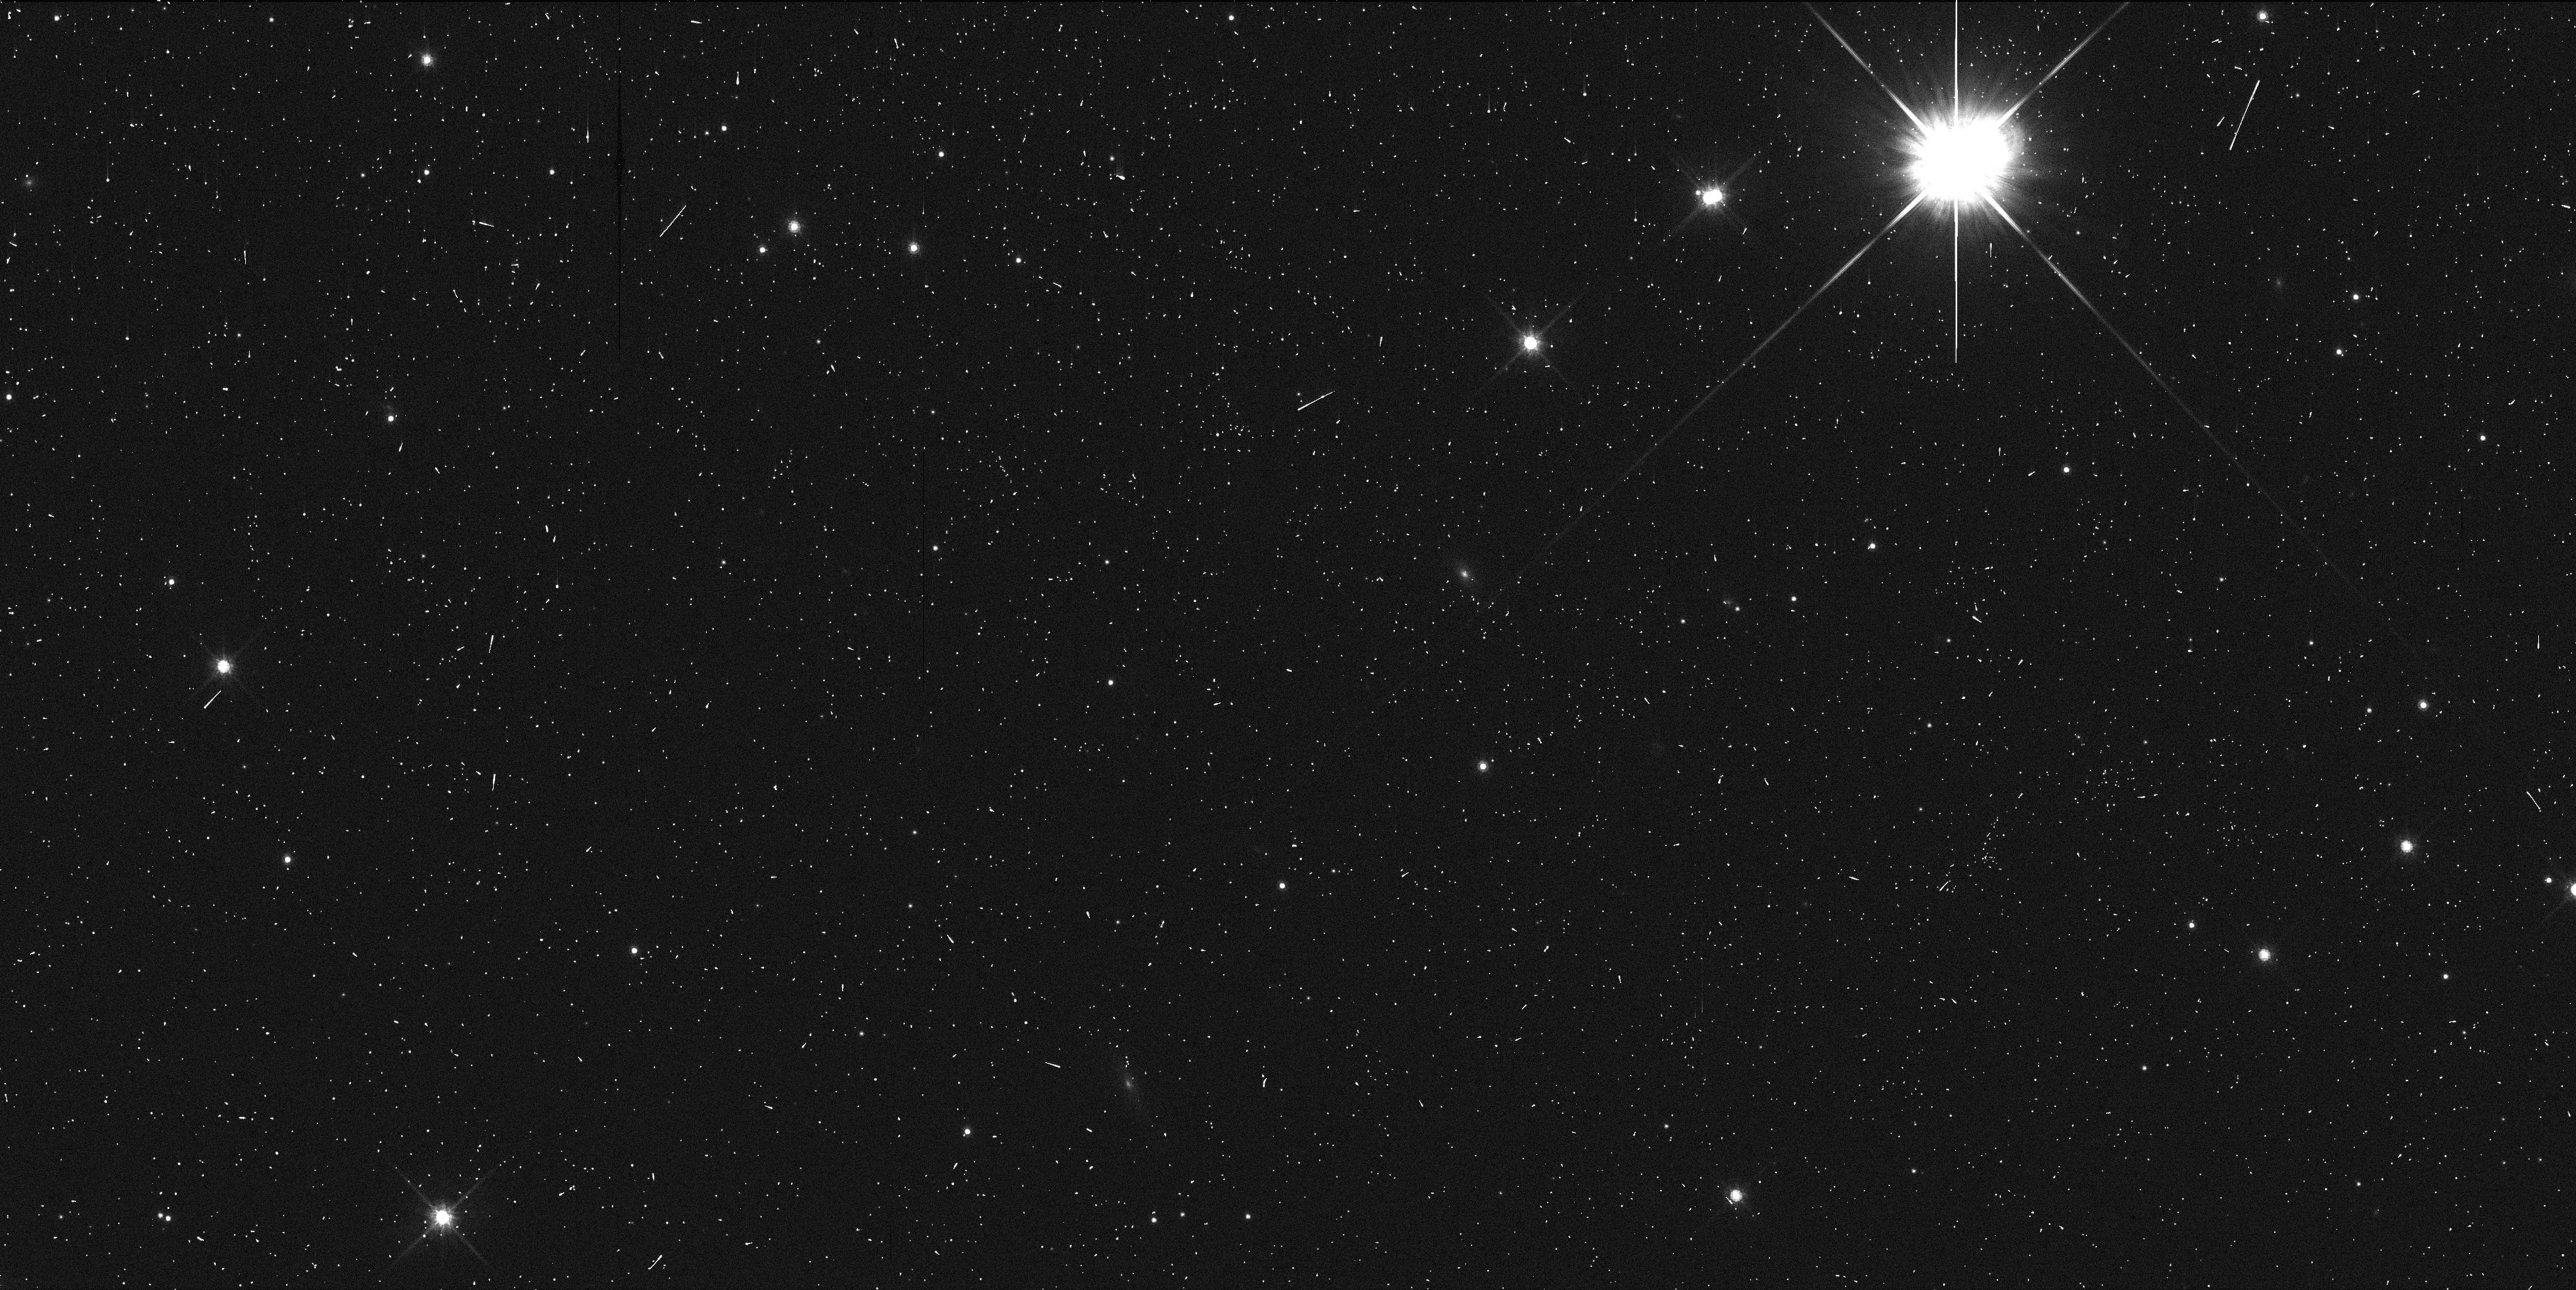
Target: 33340. Instrument: WFC3/UVIS. Filter: F814W. Exposure: 5 min. Observation ID: ibtp38pdq

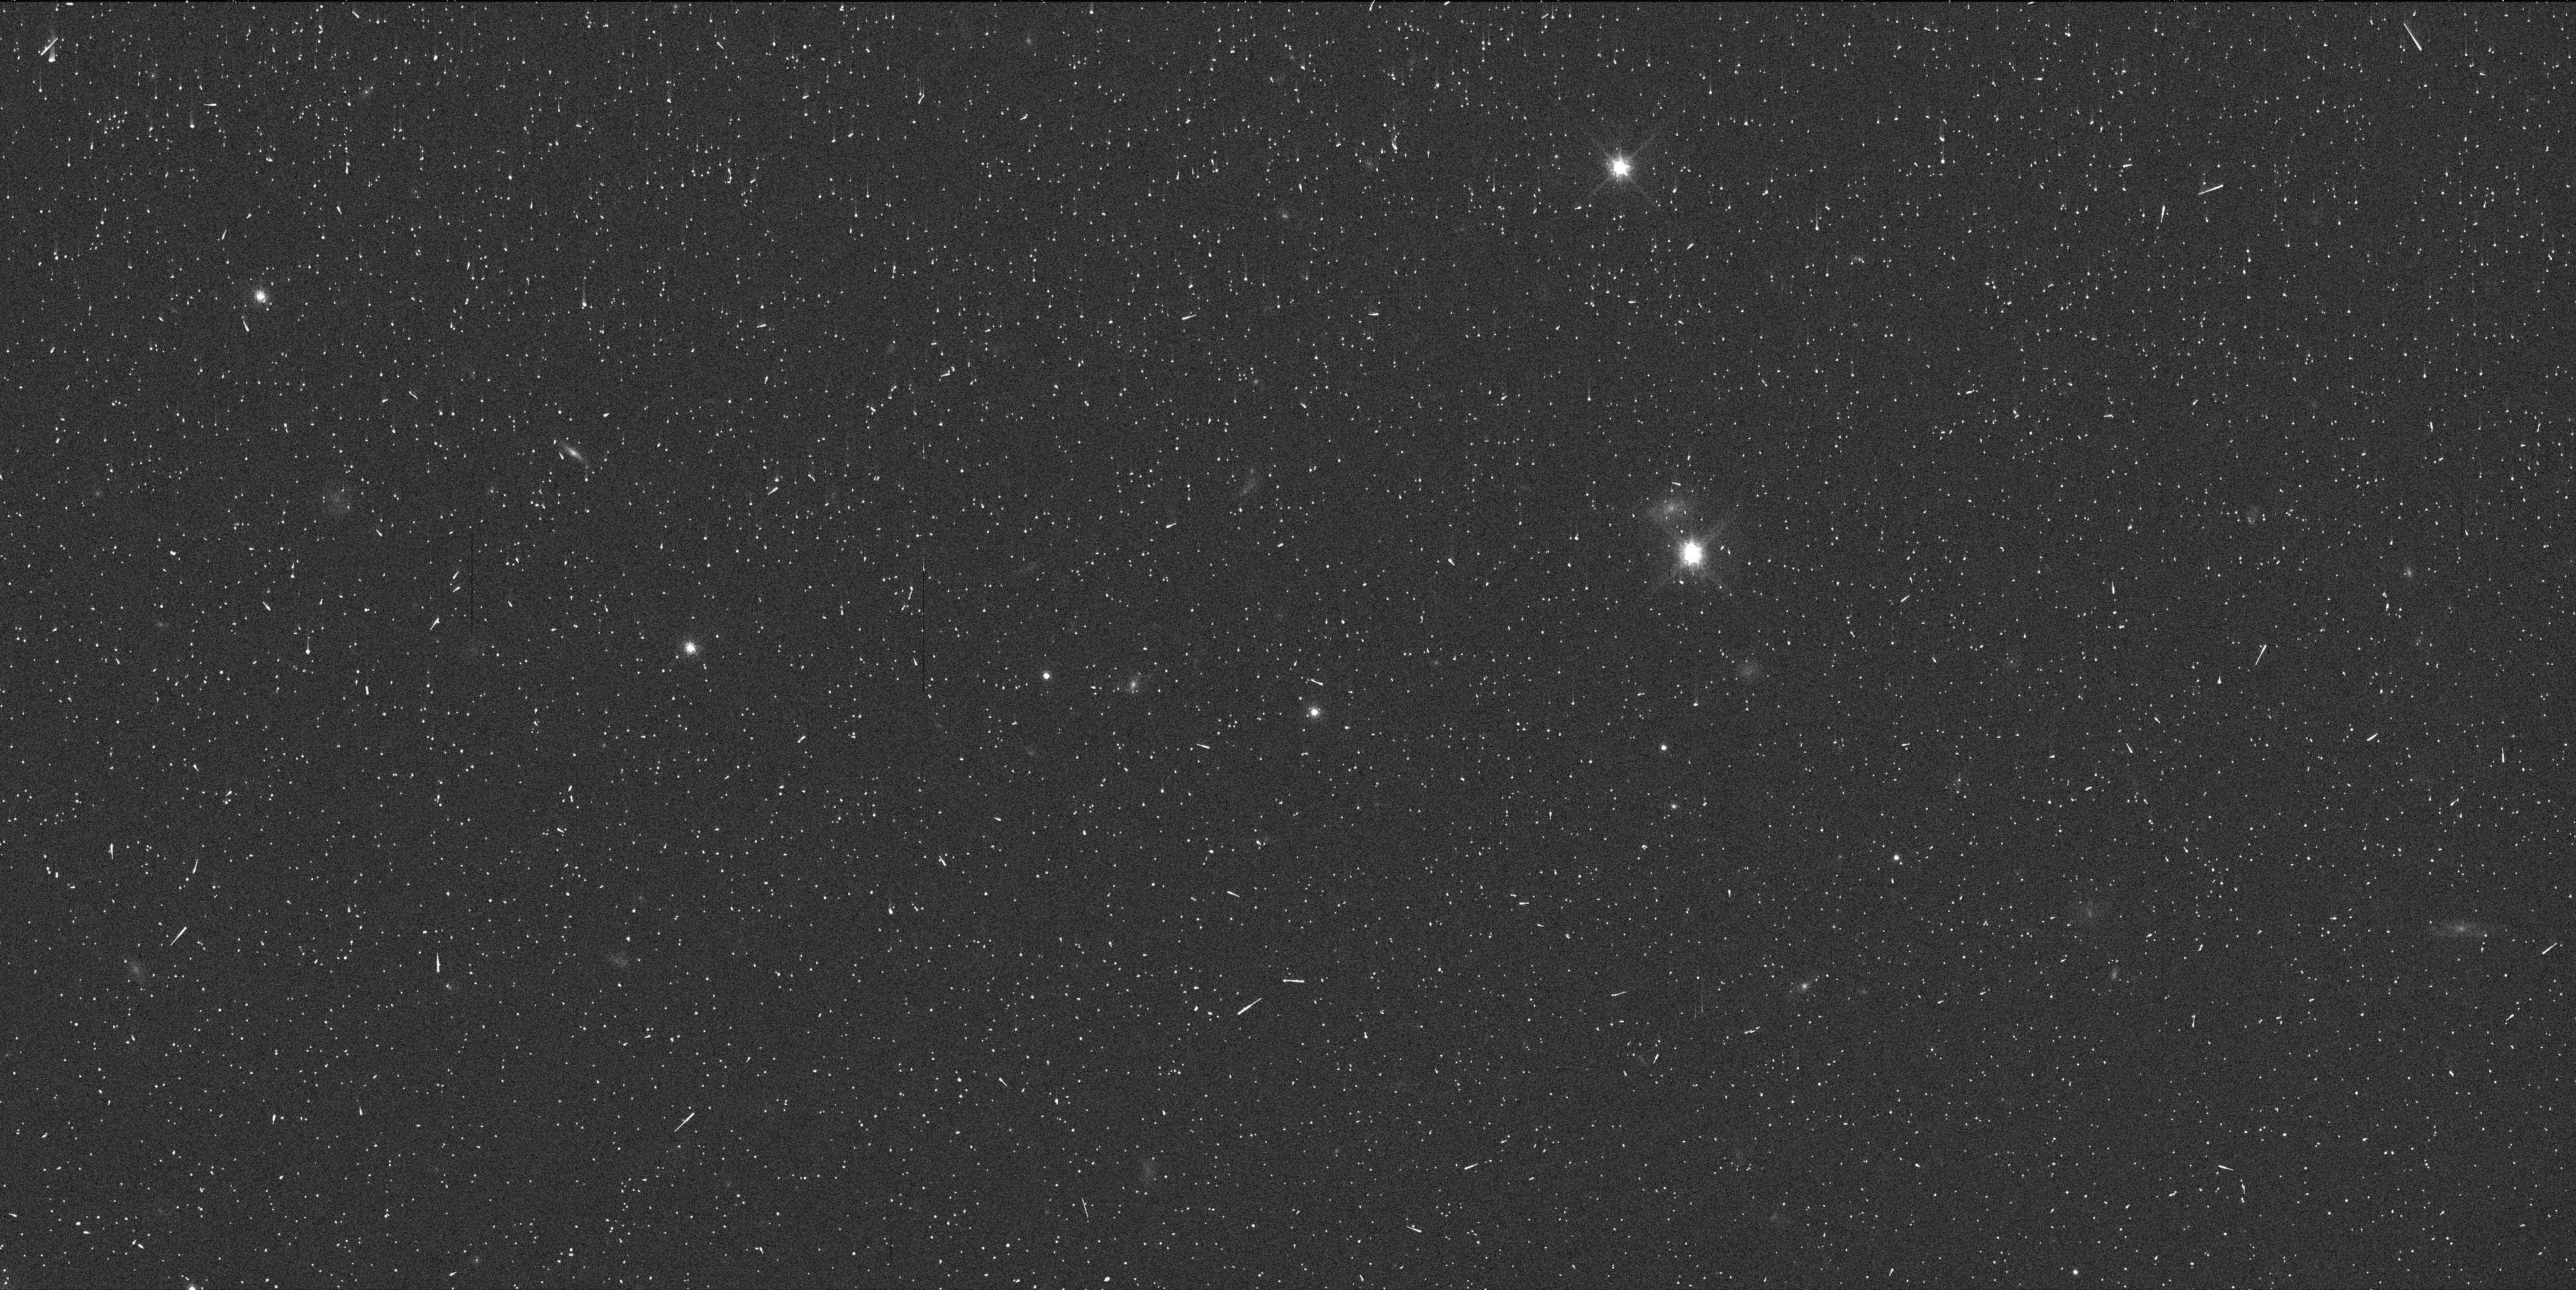
Target: 15836. Instrument: WFC3/UVIS. Filter: F814W. Exposure: 5 min. Observation ID: ibtp07f4q

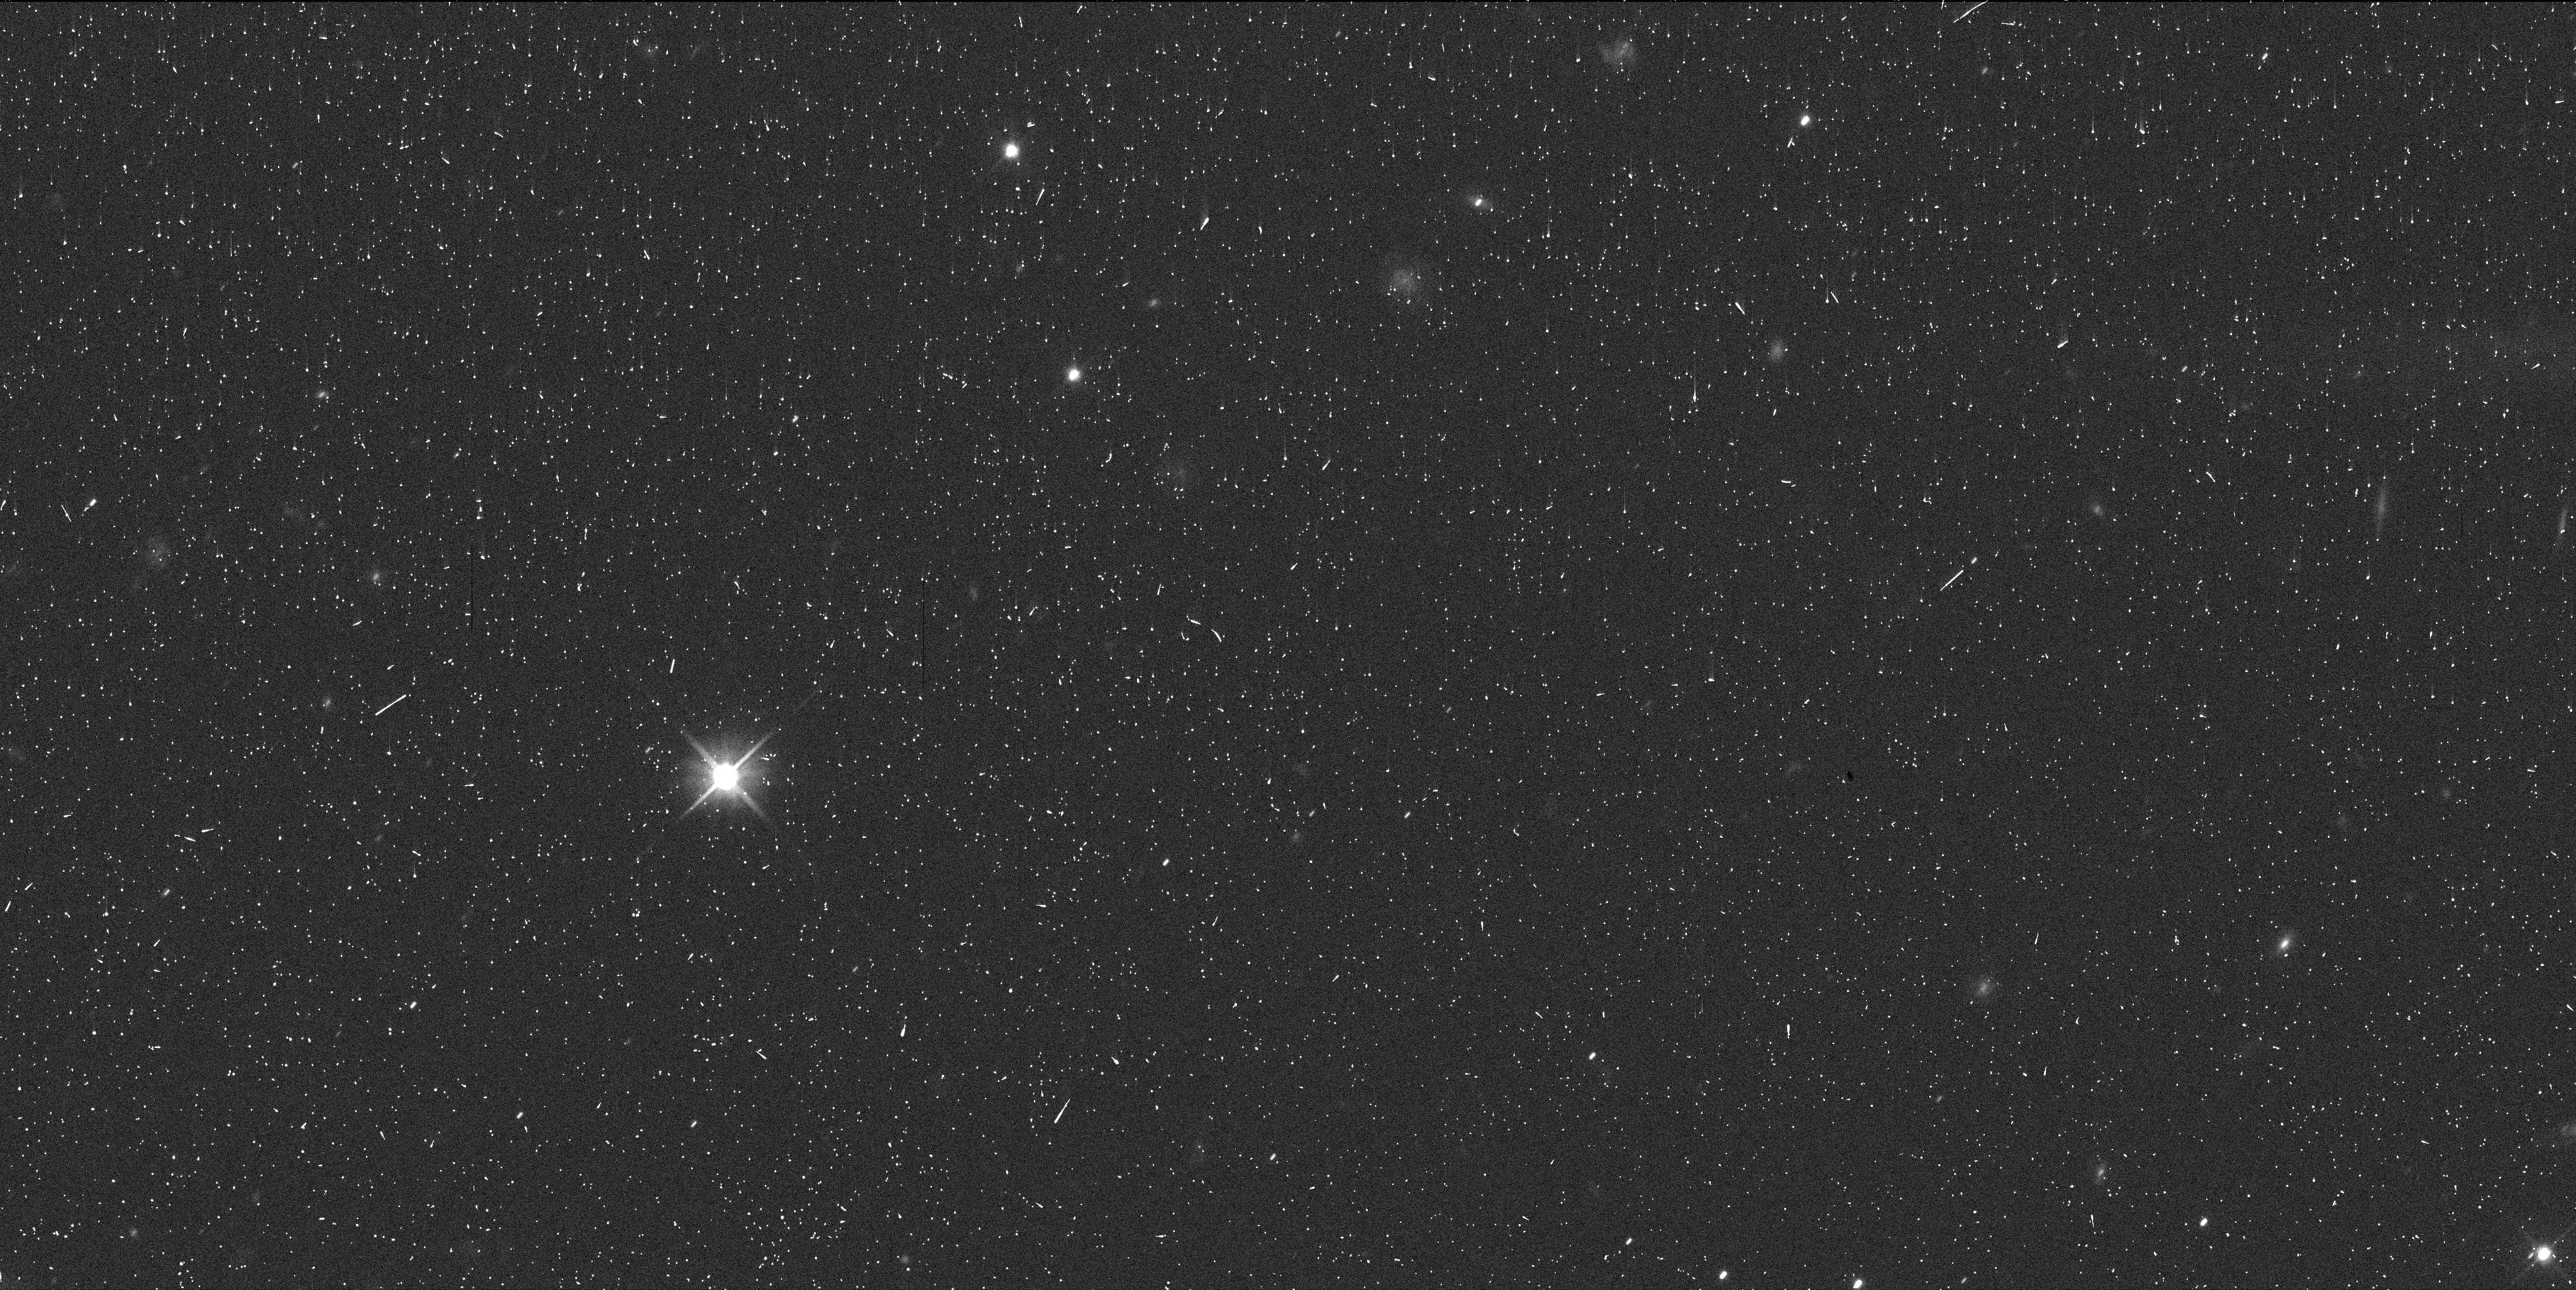
Target: 04HY78. Instrument: WFC3/UVIS. Filter: F606W. Exposure: 6 min. Observation ID: ibtp36aoq

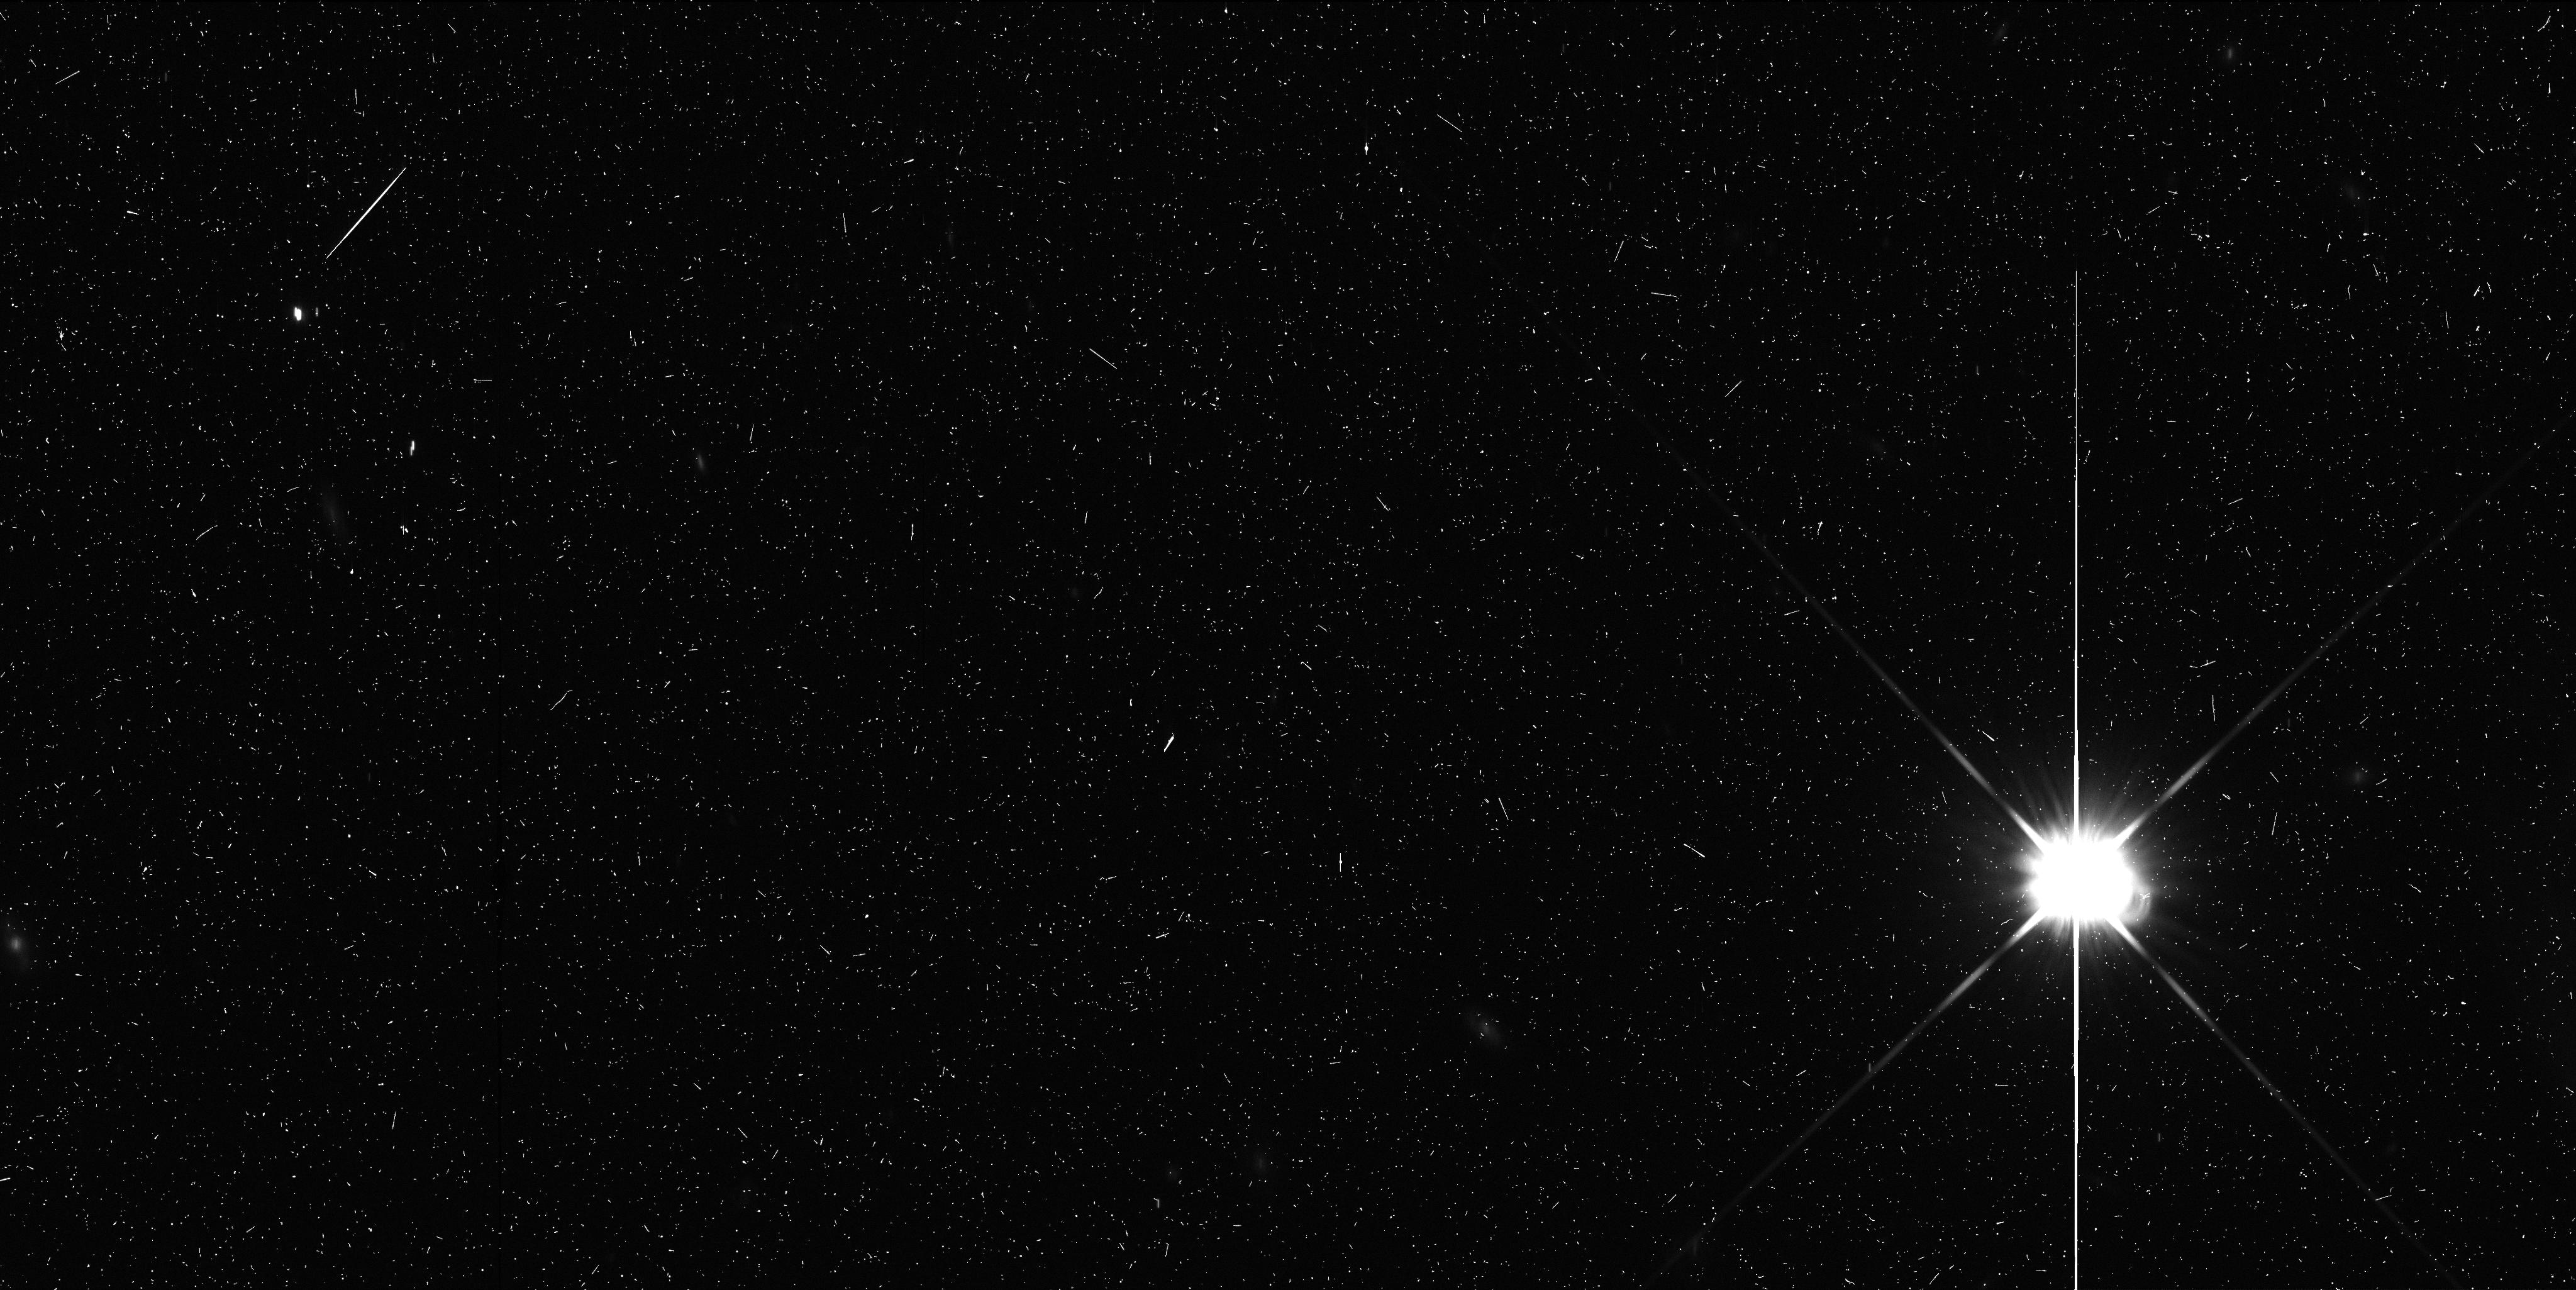
Target: 10EP65. Instrument: WFC3/UVIS. Filter: F814W. Exposure: 7 min. Observation ID: ibtp80zlq

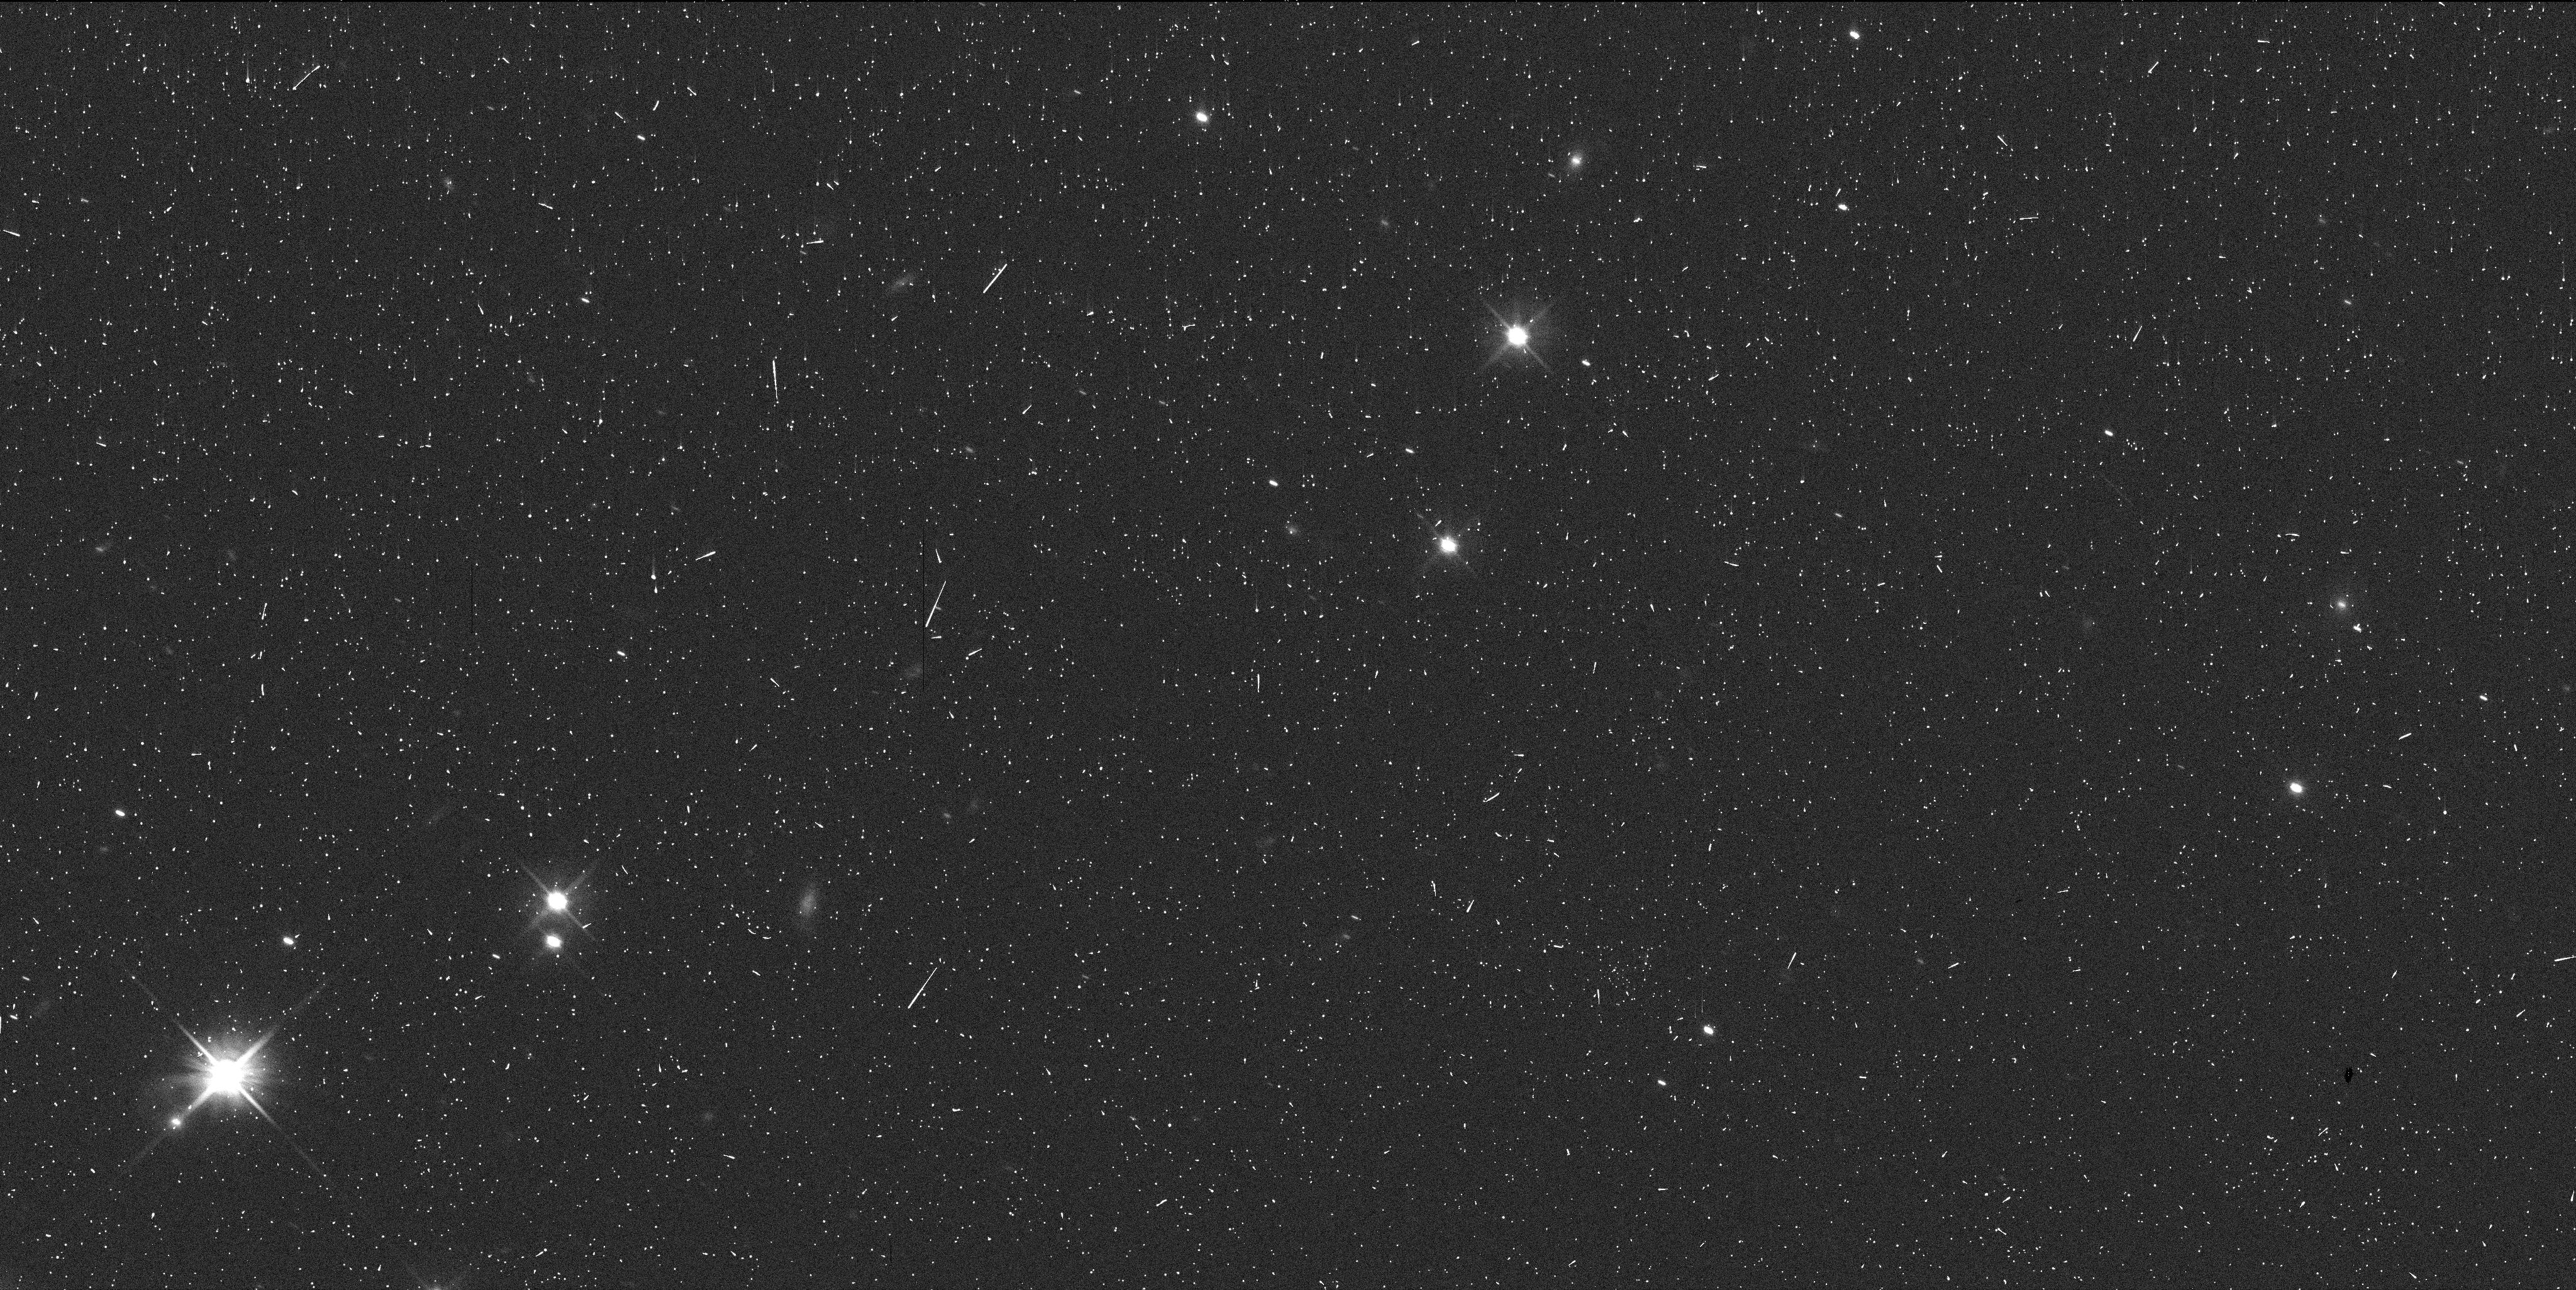
Target: 95HM5. Instrument: WFC3/UVIS. Filter: F606W. Exposure: 6 min. Observation ID: ibtp31nrq

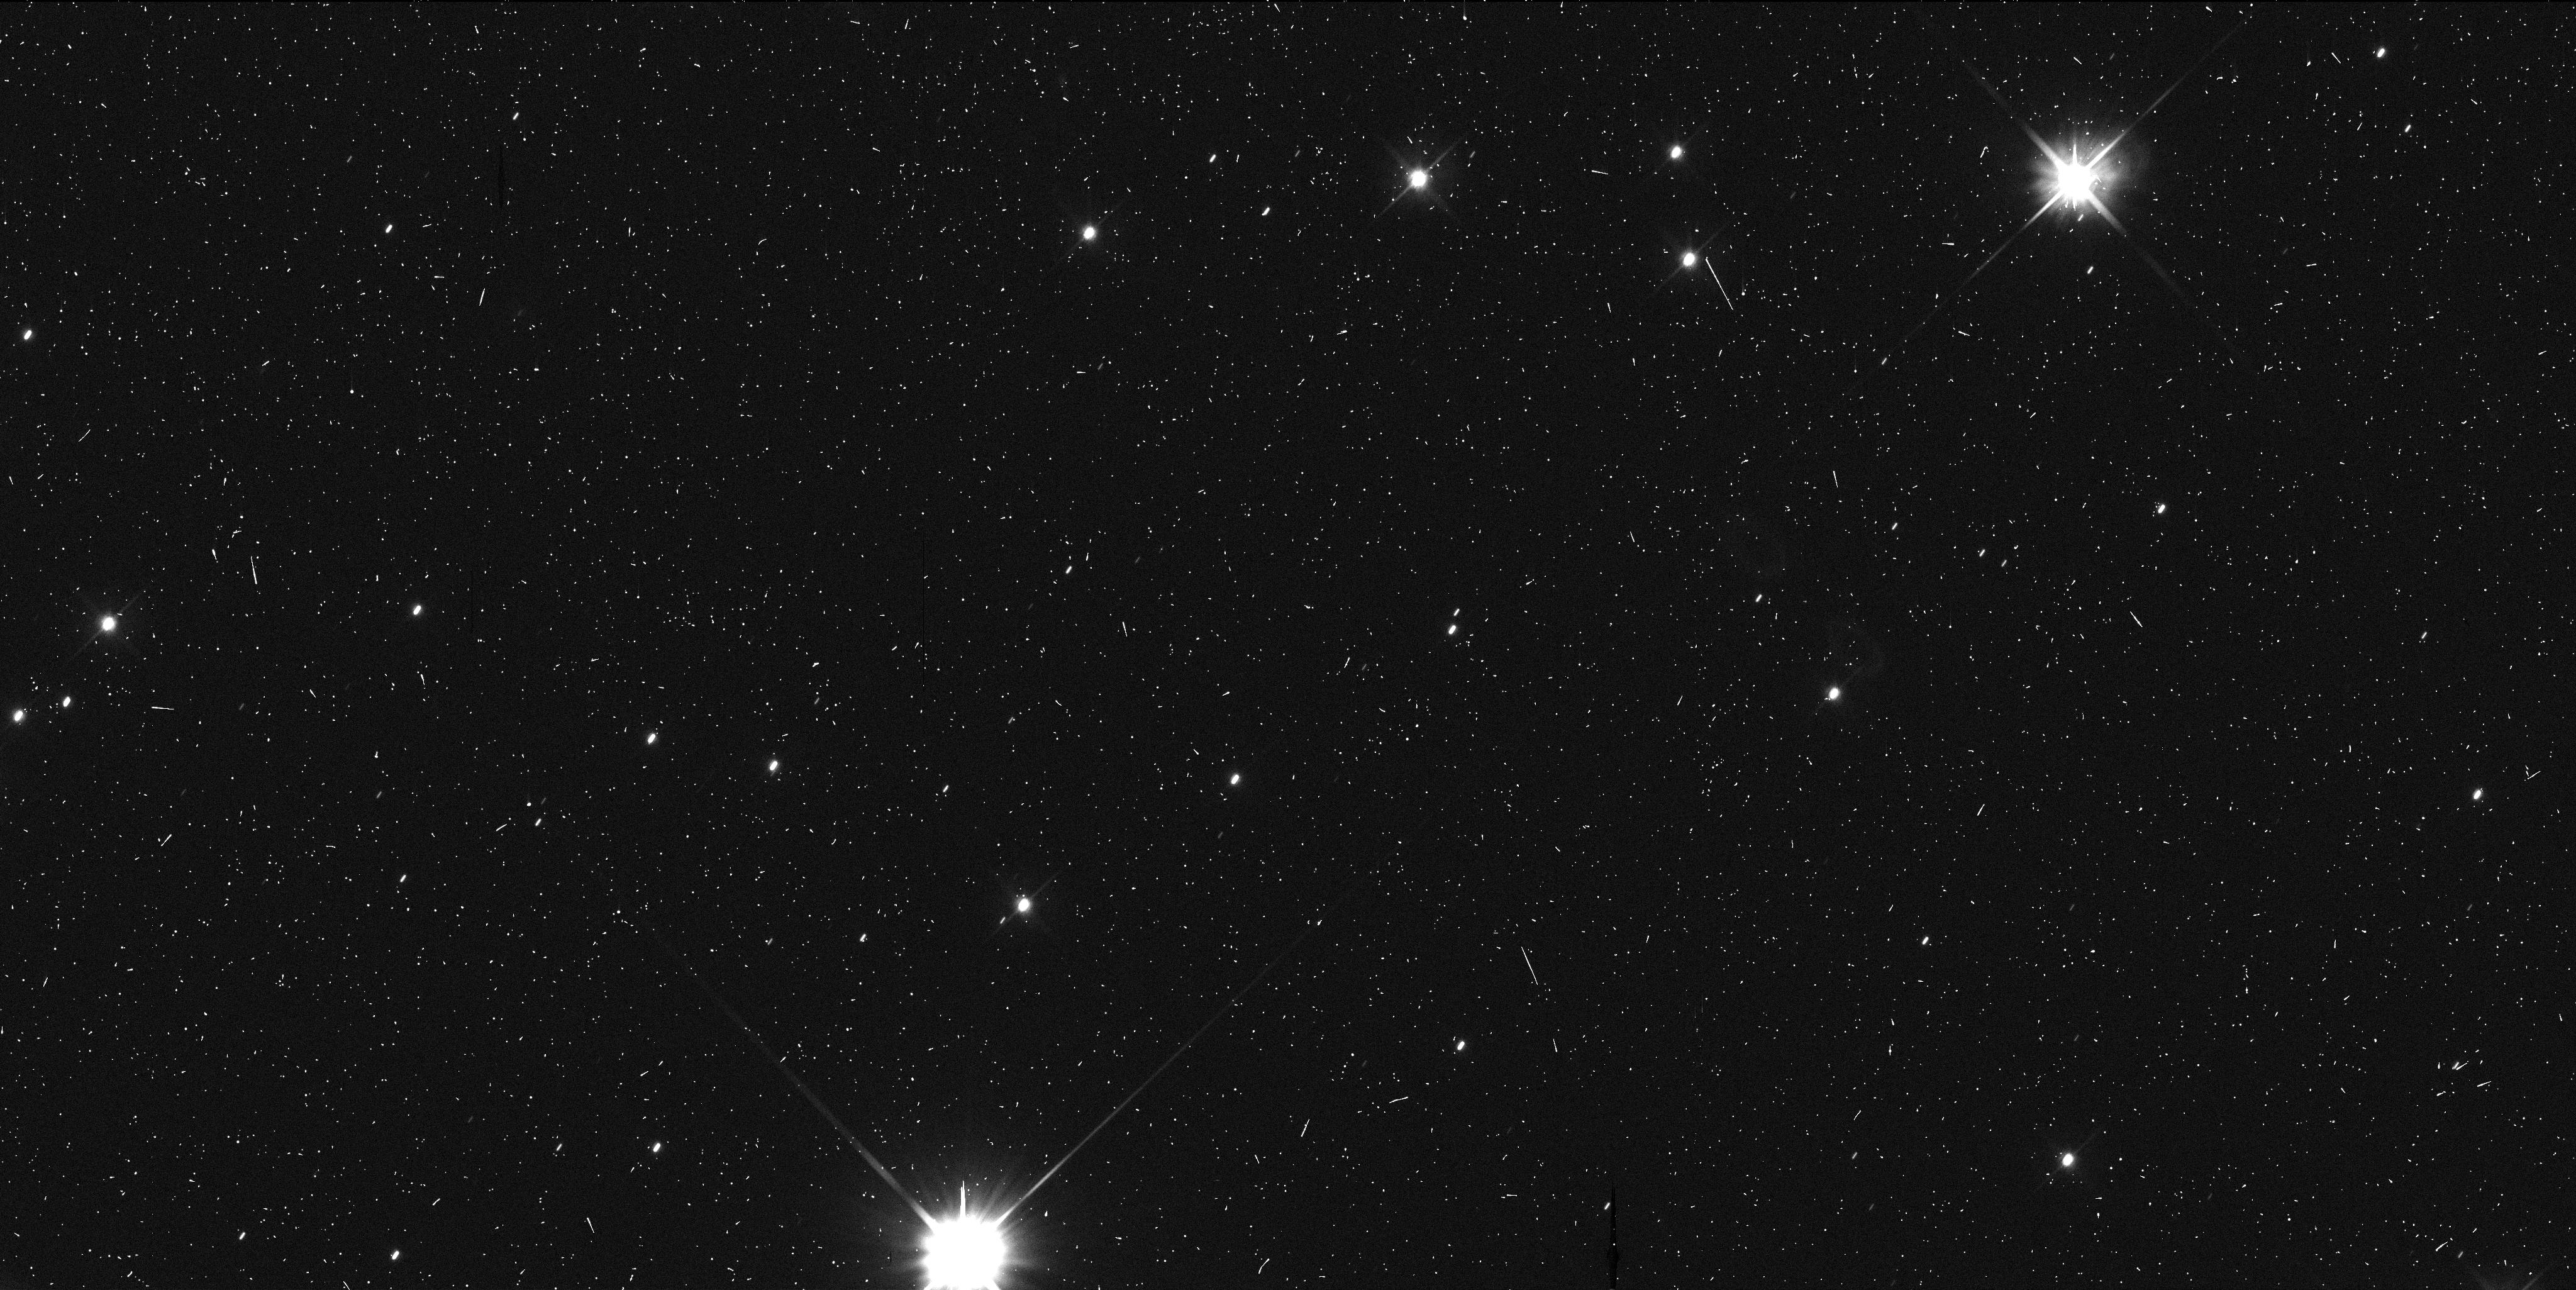
Target: 01VN71. Instrument: WFC3/UVIS. Filter: F606W. Exposure: 6 min. Observation ID: ibtp17utq

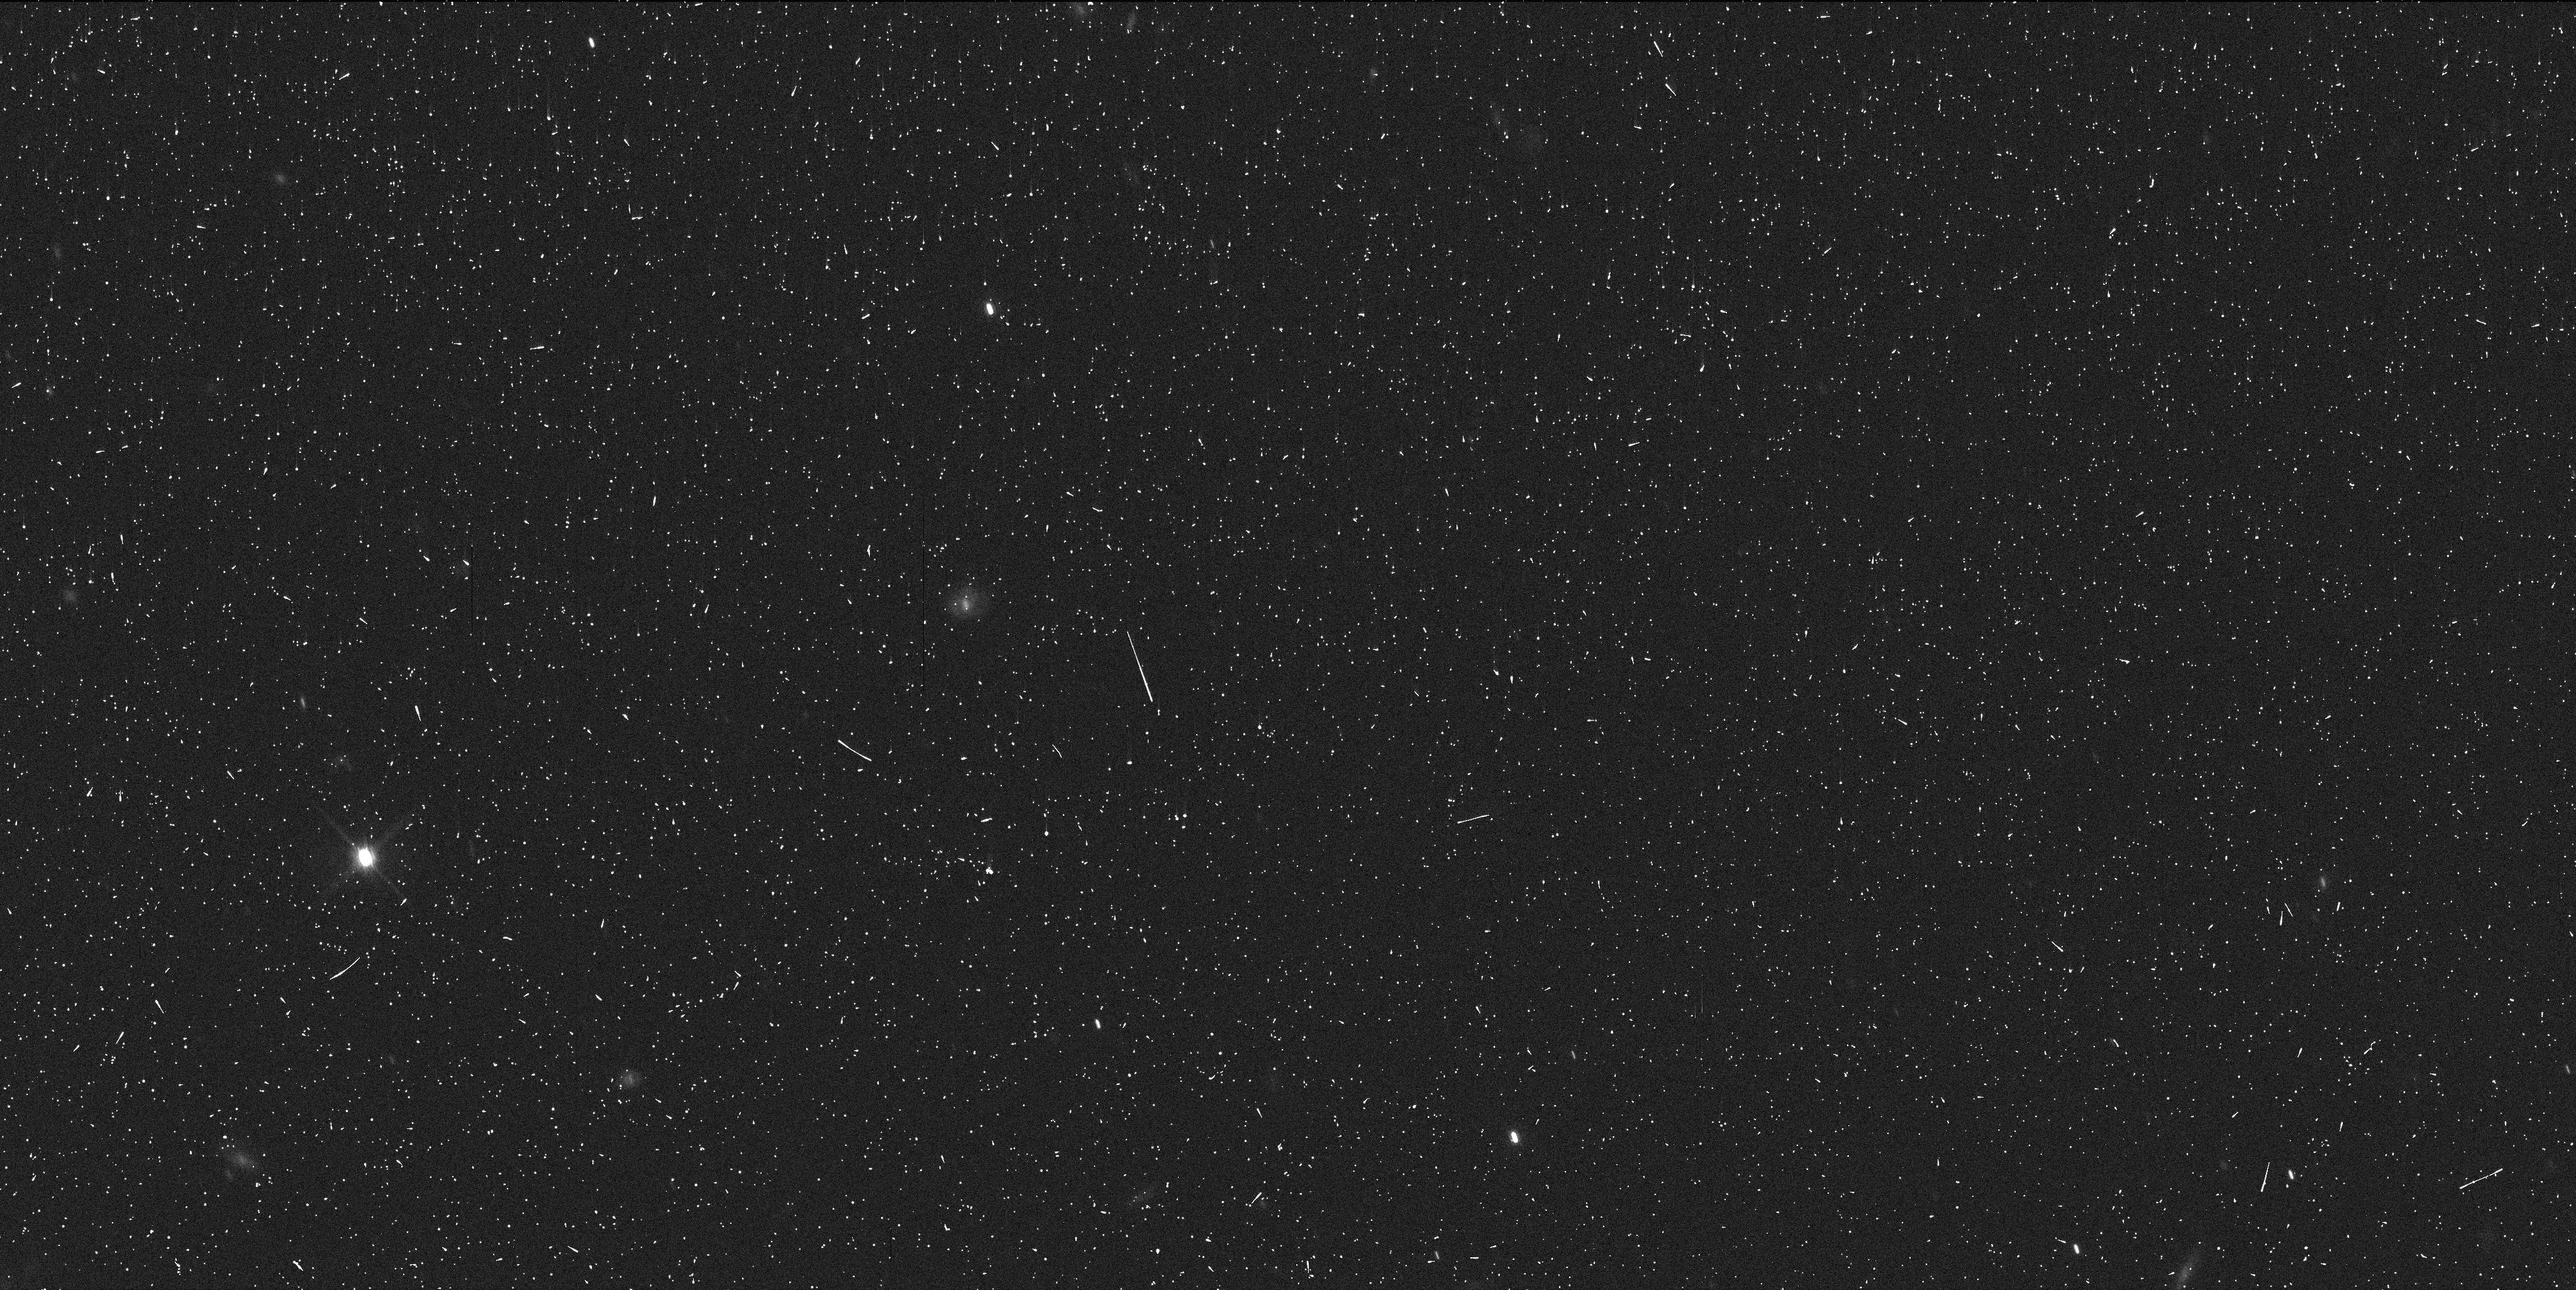
Target: 08CS190. Instrument: WFC3/UVIS. Filter: F814W. Exposure: 7 min. Observation ID: ibtp63tfq

How Fast Did Neptune Migrate? A Search for Cold Red Resonant Binaries (PI: Noll, Keith S.)

"Cold Classical" transneptunian objects share a unique set of physical properties that were acquired in their nascent environment in the protoplanetary disk. These objects are red, have high albedos, and a high fraction (>30%) are binaries with nearly equal mass components. They appear to be a relatively undisturbed remnant of the original protoplanetary disk and are concentrated in non-resonant, low inclination orbits between the 3:2 and 2:1 resonances at 39.4 and 47.7 AU. As Neptune migrated outwards in the first several hundred million years of the solar system, its mean-motion resonances moved through and were able to capture some of these objects. Identifying Cold Classicals trapped in resonances will allow us to discriminate between the two leading models for Neptune's migration. Smooth migration will result in measurable differences between resonances, fast migration (including transport by planetary scattering) will not. To accomplish this we are proposing to survey all Resonant transneptunian objects that have not yet been observed with HST to search for the distinctive physical markers of captured Cold Classicals. We will significantly increase the number of objects observed for binary companions and the number with measured colors. The database of observations derived from this survey will provide significant added value to the HST archive.